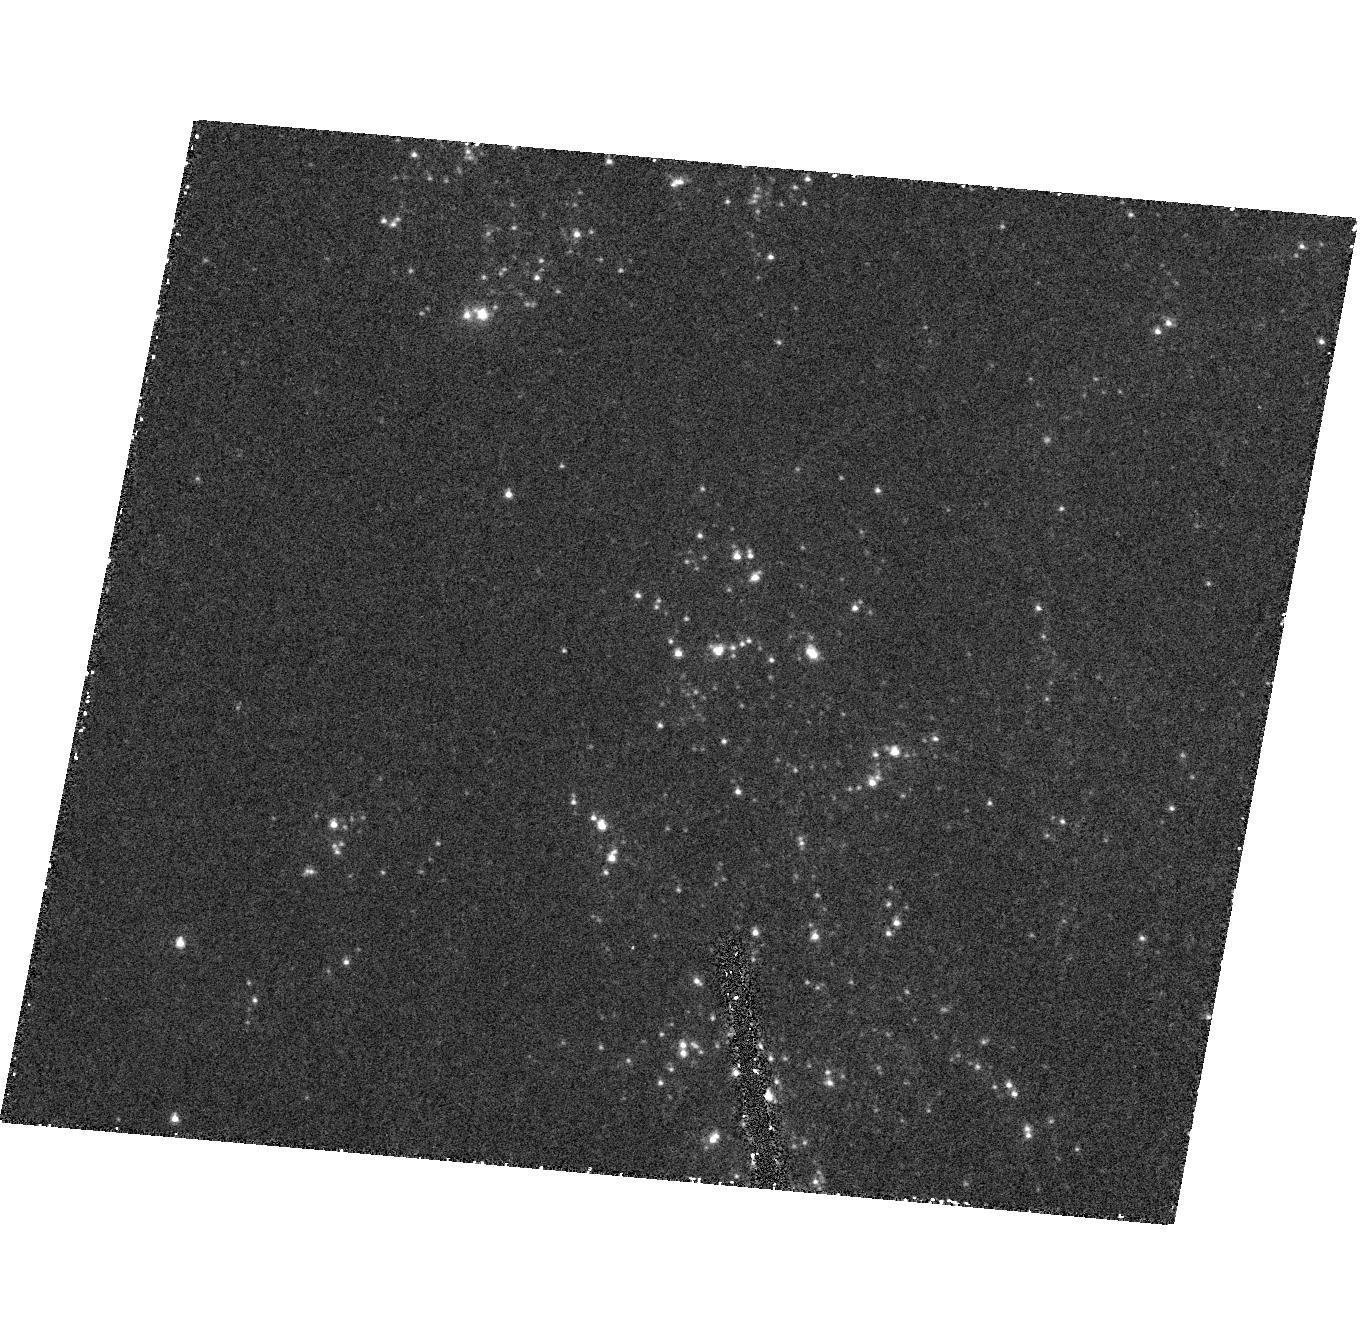
Target: NGC5204-ULX. Instrument: ACS/HRC. Filter: F220W. Exposure: 45 min. Observation ID: hst_9370_01_acs_hrc_f220w_j8dq01

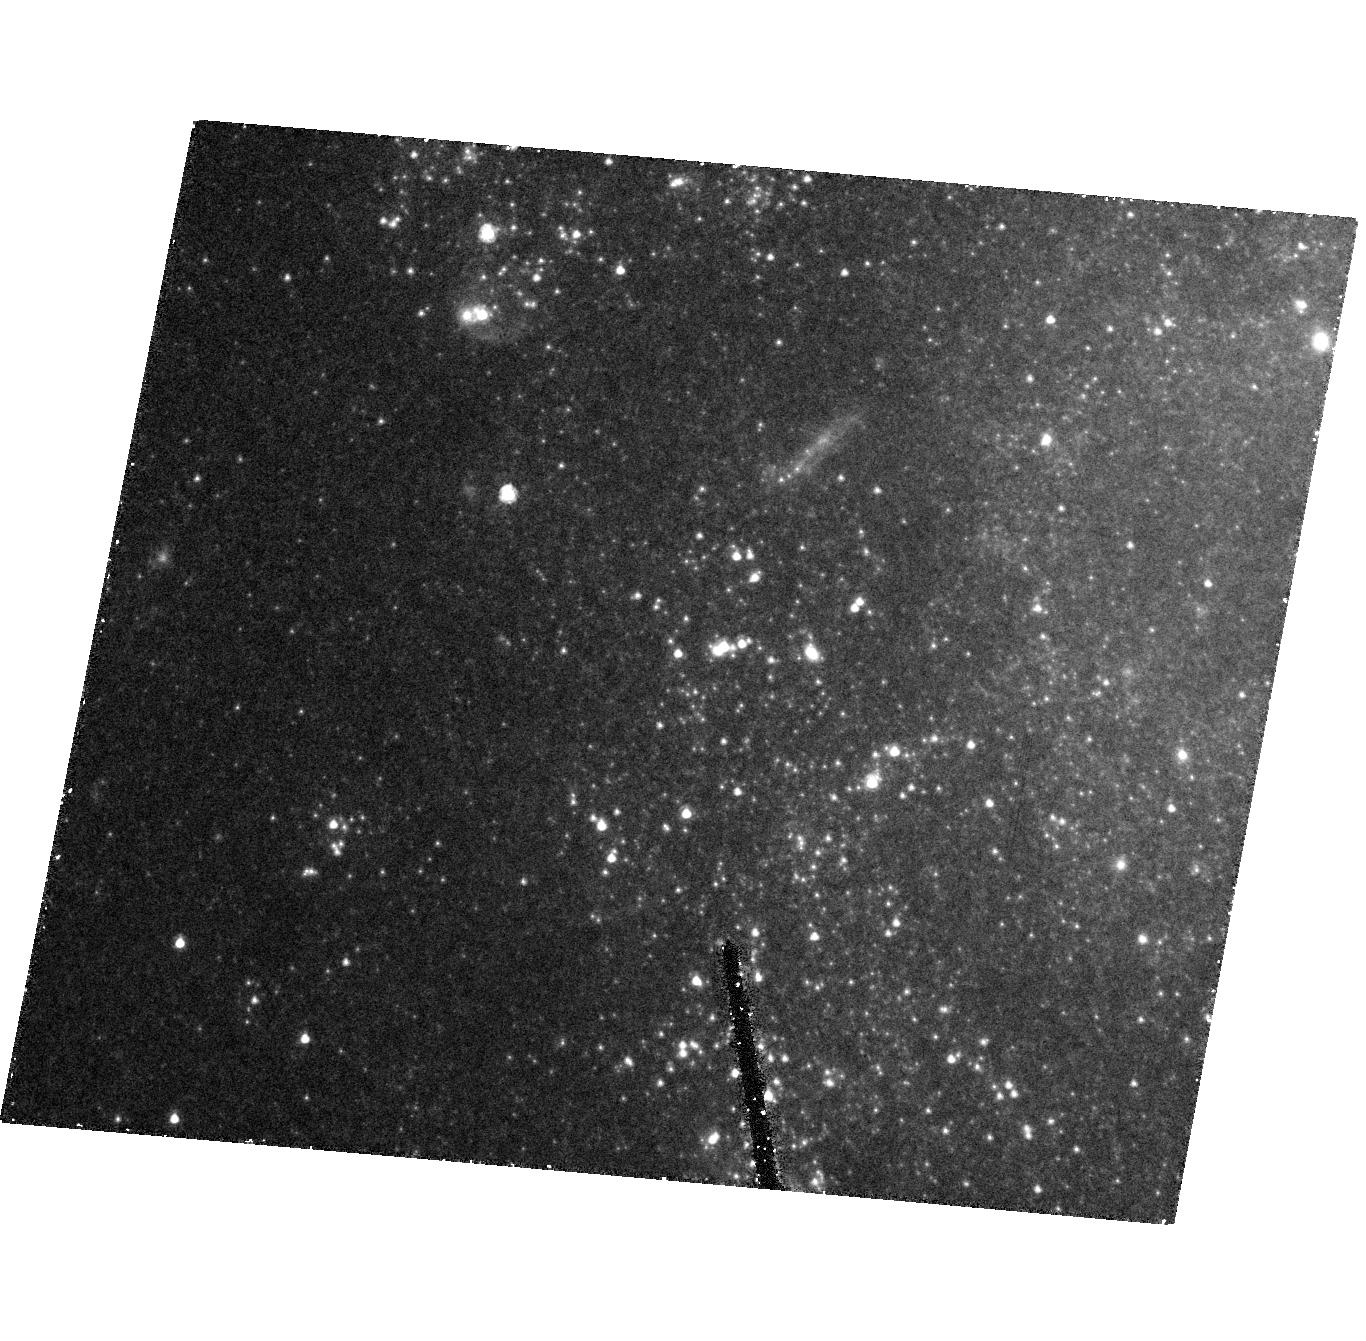
Target: NGC5204-ULX. Instrument: ACS/HRC. Filter: F435W. Exposure: 43 min. Observation ID: hst_9370_01_acs_hrc_f435w_j8dq01

The Optical Counterpart of an Ultraluminous X-Ray Source (PI: Bregman, Joel N.)

Ultraluminous X-ray sources (ULX) are non-nuclear sources in normal disk galaxies that are second only to AGNs in point- source luminosity. These enigmatic objects are thought to be intermediate mass black holes (10^3 -10^4 solar masses), and this can be verified by a direct mass determination, which requires knowledge of the mass of the secondary and the period of the binary system. The first step in determining the mass of ULXs is the optical identification of the secondary and for the ULX in NGC 5204, the optical counterpart is a compact blue object at V = 20.3. This counterpart, with M_V=-8.7, is either a very tight cluster of O stars, a megastar, or a background BL Lac object. We can distinguish between these possibilities with UV spectroscopy and imaging, and for the first time, determine the mass of the secondary in a ULX system.